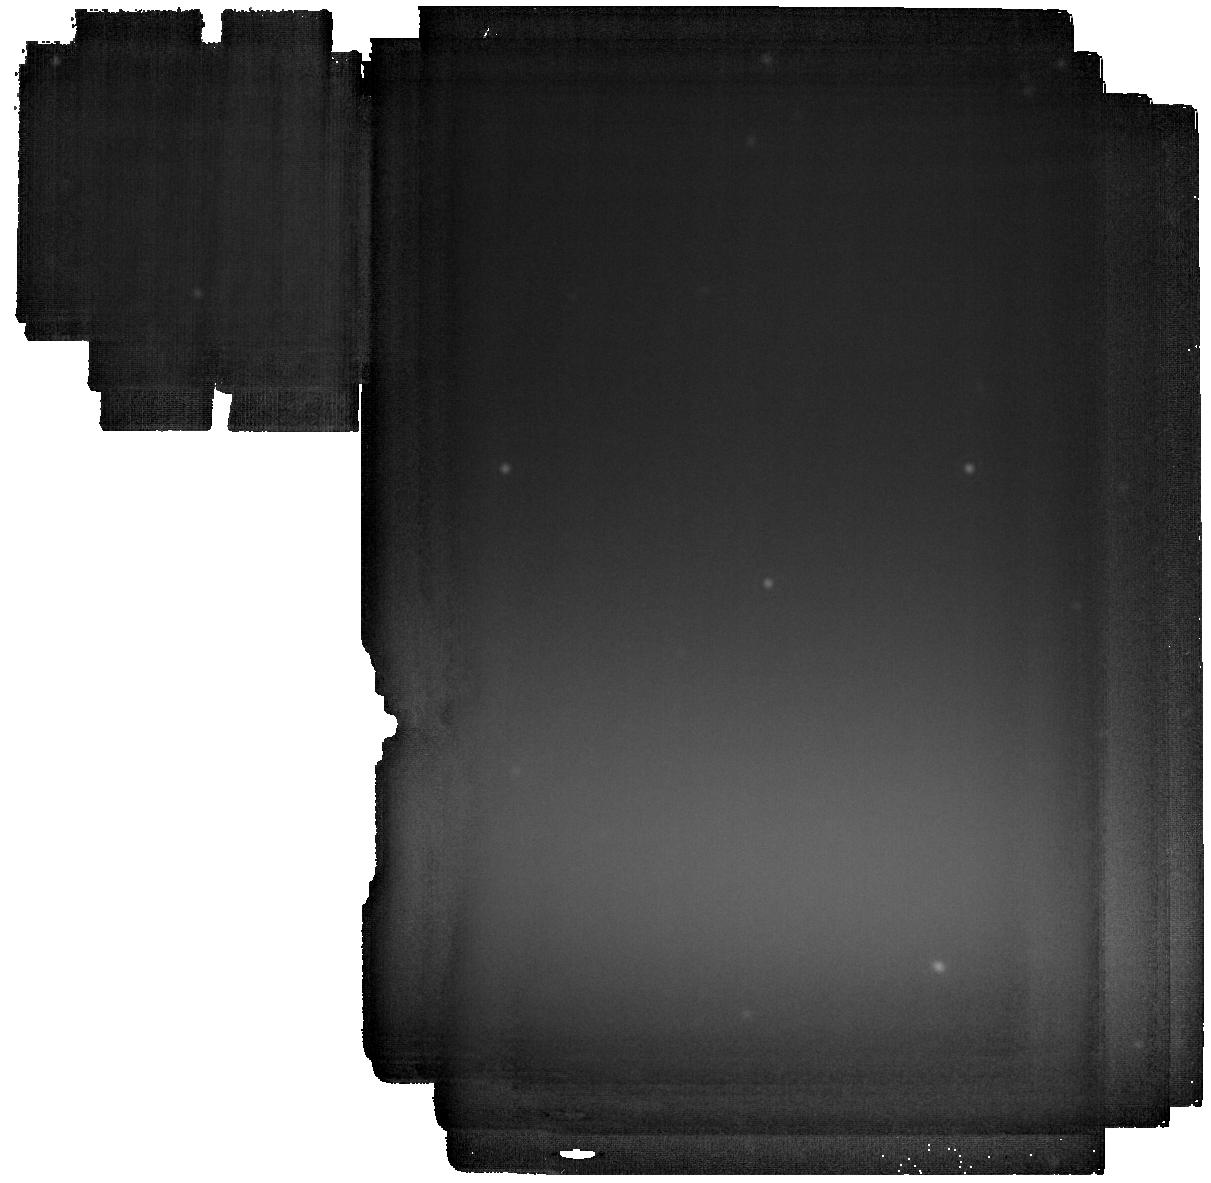
Target: GD-362
Instrument: MIRI
Filter: F2550W
Exposure: 23 min
Observation ID: jw02919-o003_t001_miri_f2550w

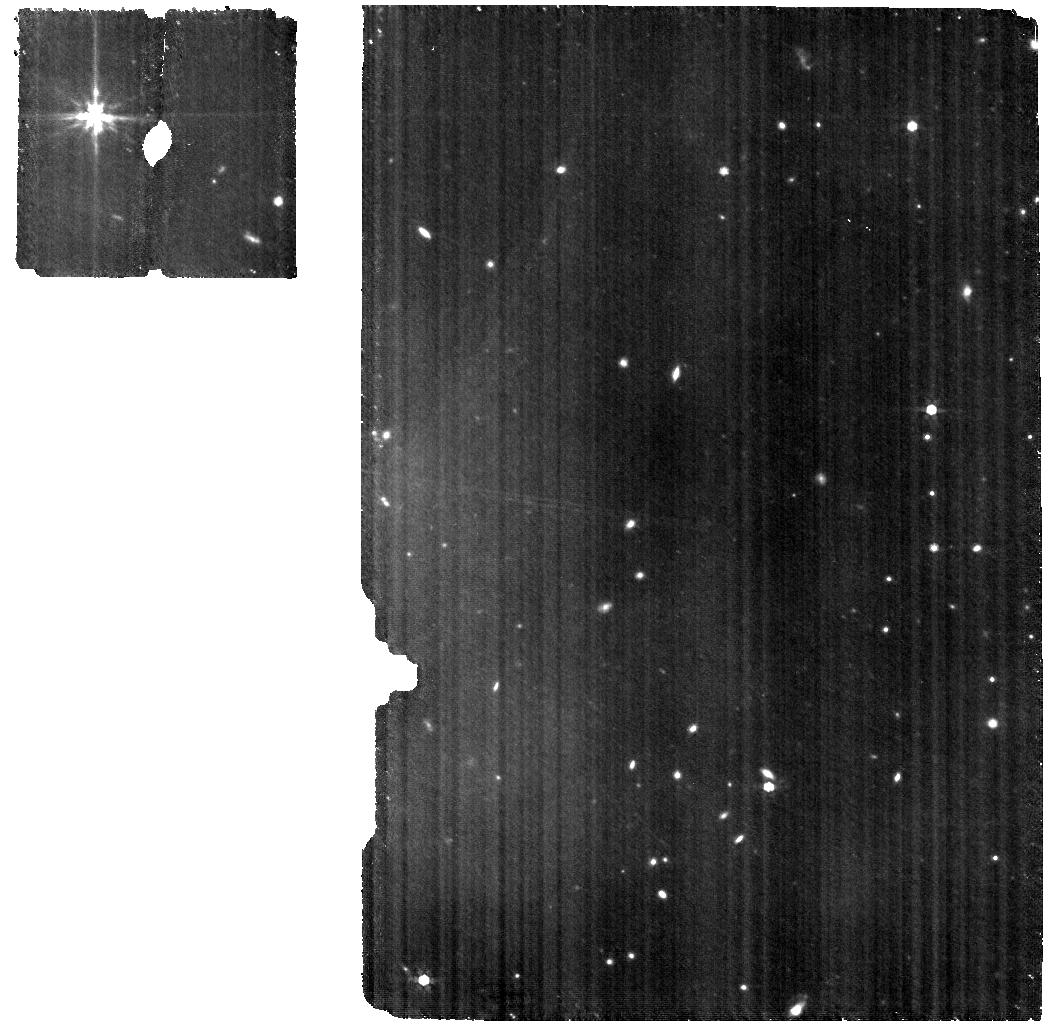
Target: GD-362
Instrument: MIRI
Filter: F770W
Exposure: 1.1 h
Observation ID: jw02919-o002_t001_miri_f770w

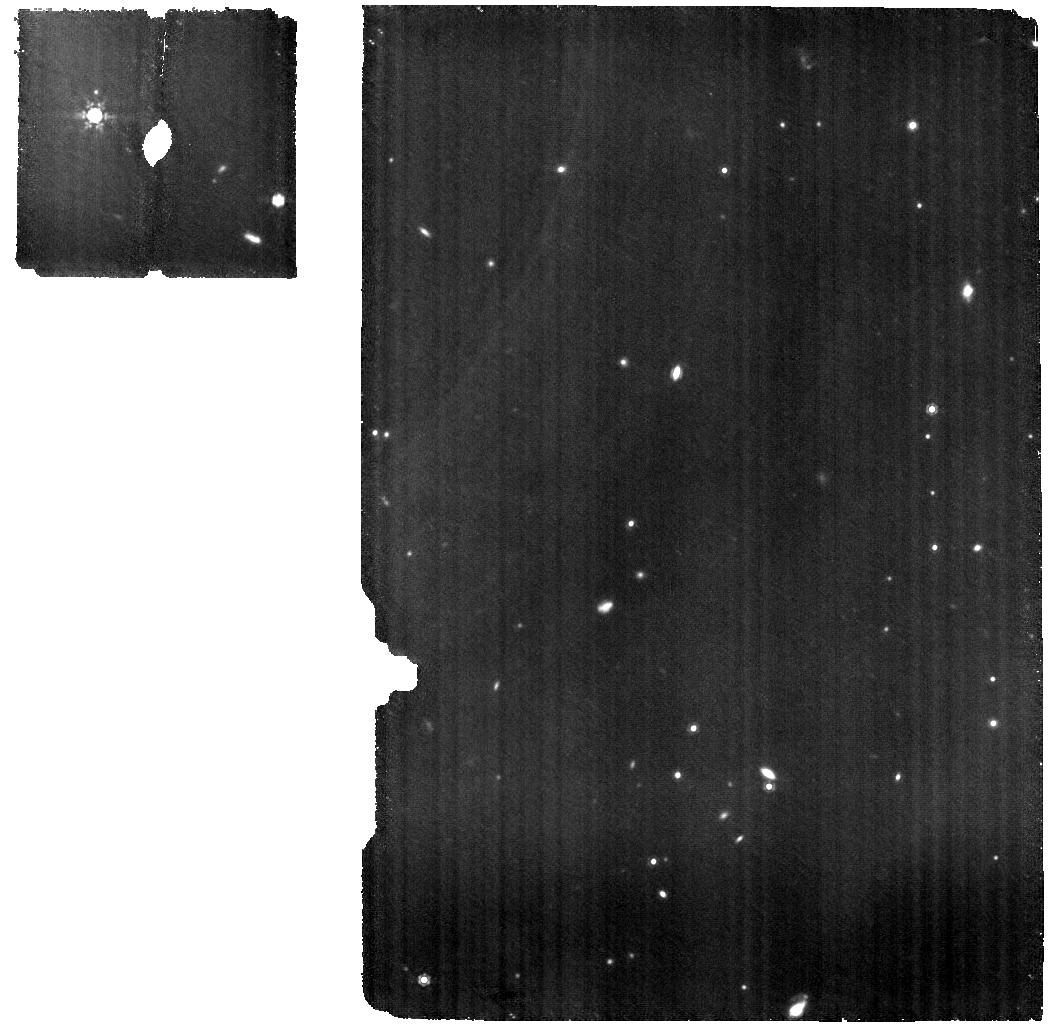
Target: GD-362
Instrument: MIRI
Filter: F1000W
Exposure: 1.5 h
Observation ID: jw02919-o002_t001_miri_f1000w

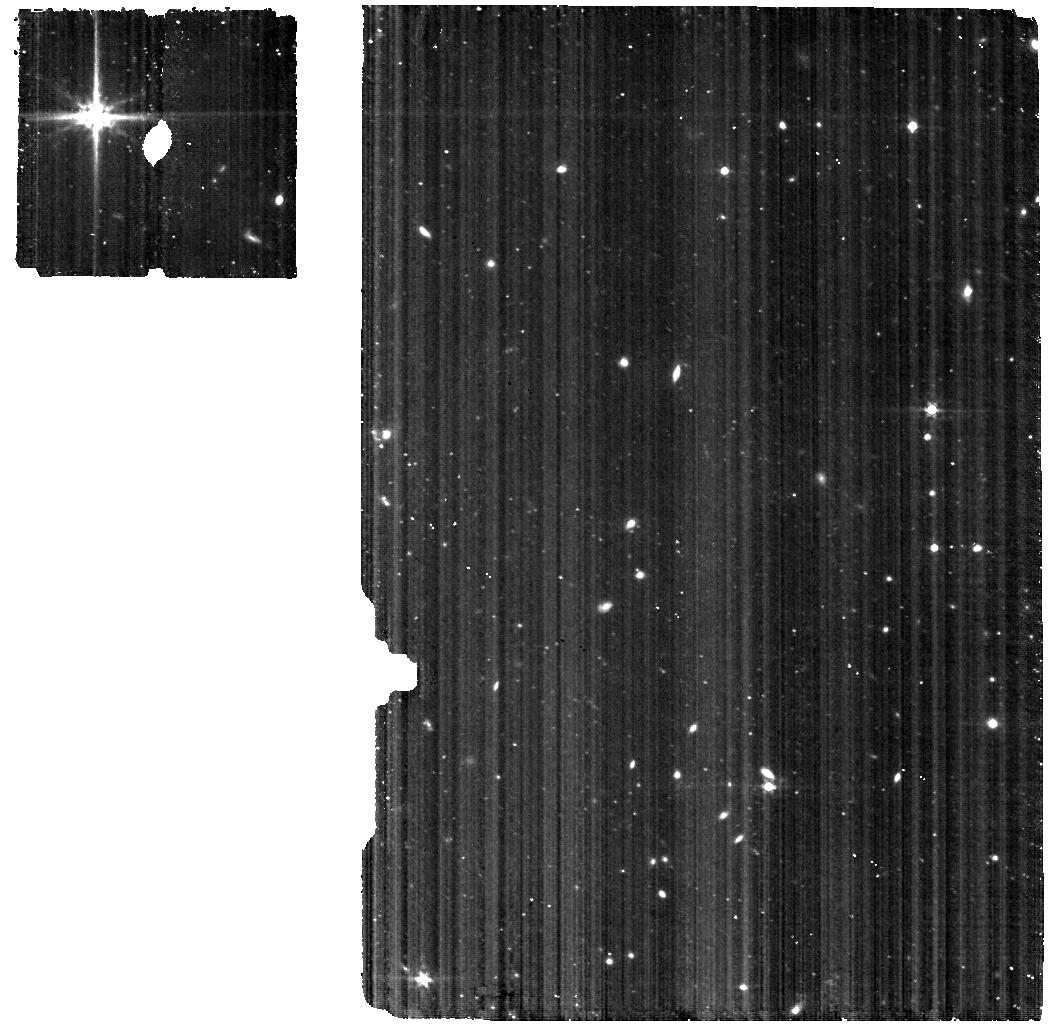
Target: GD-362
Instrument: MIRI
Filter: F560W
Exposure: 1.1 h
Observation ID: jw02919-o002_t001_miri_f560w

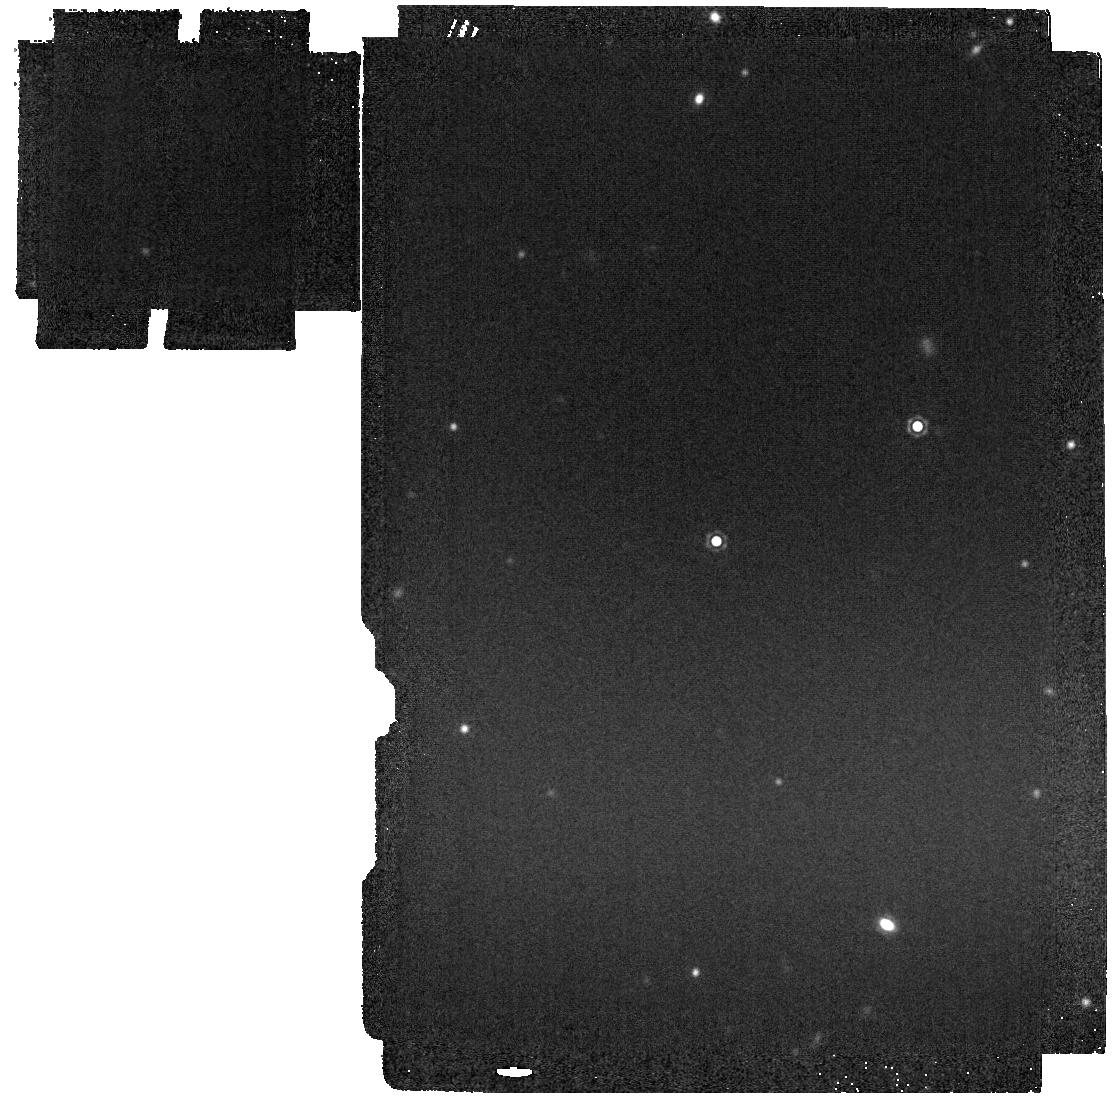
Target: GD-362
Instrument: MIRI
Filter: F1800W
Exposure: 2 min
Observation ID: jw02919-o003_t001_miri_f1800w

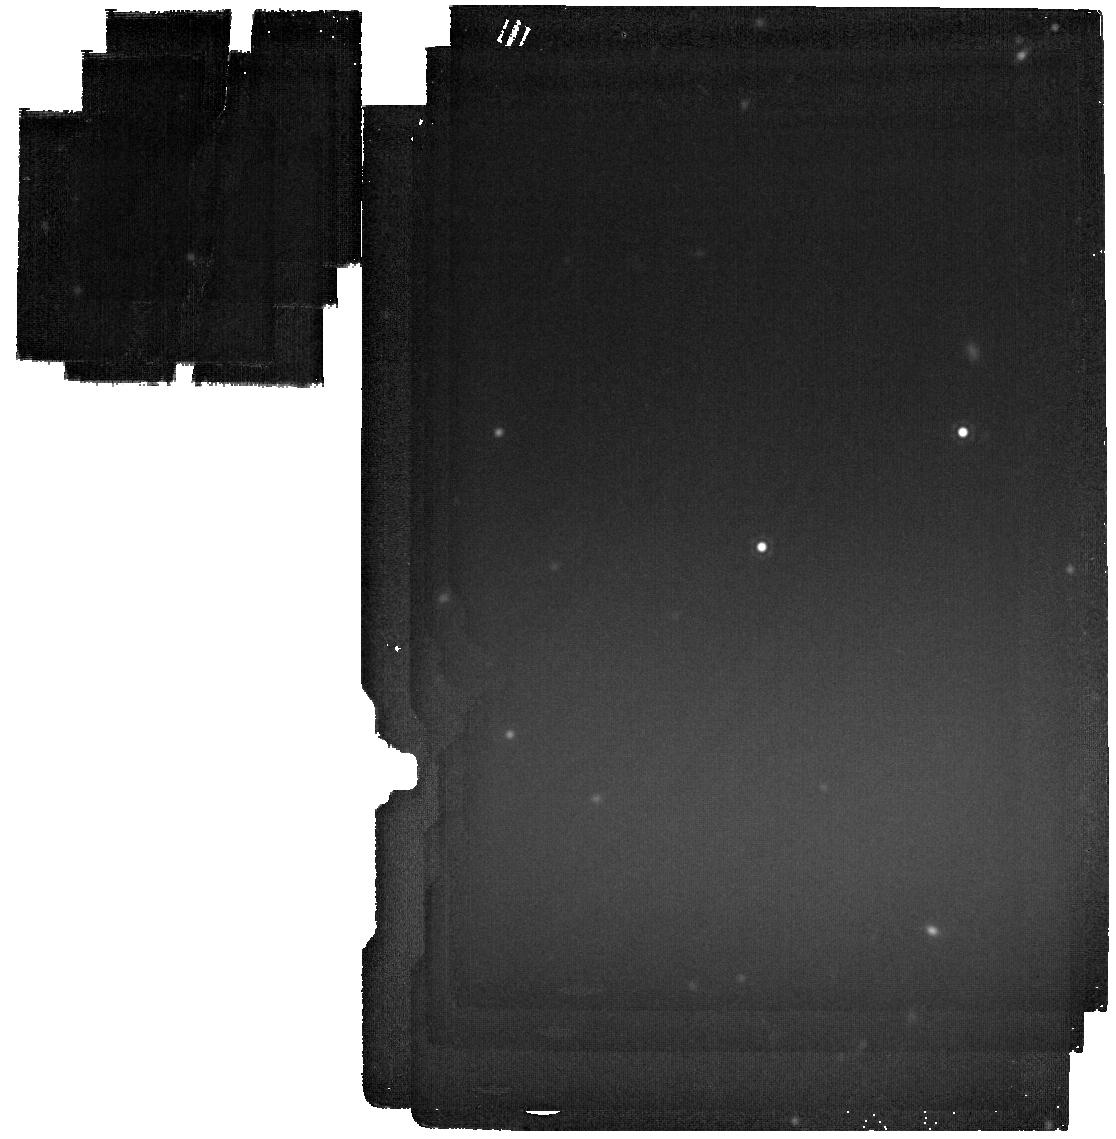
Target: GD-362
Instrument: MIRI
Filter: F2100W
Exposure: 4 min
Observation ID: jw02919-o003_t001_miri_f2100w

Life After Death: Finding Water in a Planetary Disk around a White Dwarf (PI: Kilic, Mukremin)

The InfraRed Spectrograph (IRS) on the Spitzer Space Telescope provided low-resolution spectroscopy of eight dusty white dwarfs. However, only two had sufficient signal-to-noise ratio for a mineralogical analysis, G29-38 and GD 362, and only one (GD 362) shows potential emission features near 6 microns that could be due to water vapor. We propose to obtain high signal-to-noise ratio, medium resolution spectroscopy of GD 362 with the JWST to detect, for the first time, the water vapor features at high significance, resolve them, and constrain the abundance of water in a remnant planetary disk around a white dwarf. This is a unique opportunity: GD 362 is a unique target, and the JWST spectroscopy will enable us to constrain the composition of the disk, including water ice, water vapor, hydrated minerals, and aqueous alterations, as well as gas phase species. Even a non-detection of water would be significant as it would constrain the origin of the tidally disrupted exomoons and exo-asteroids around this white dwarf. The long term evolution of disks around white dwarfs is also of prime interest; by modeling the silicate emission feature, we will constrain any mineralogical differences compared to the Spitzer IRS observations of GD 362 from early 2000s.